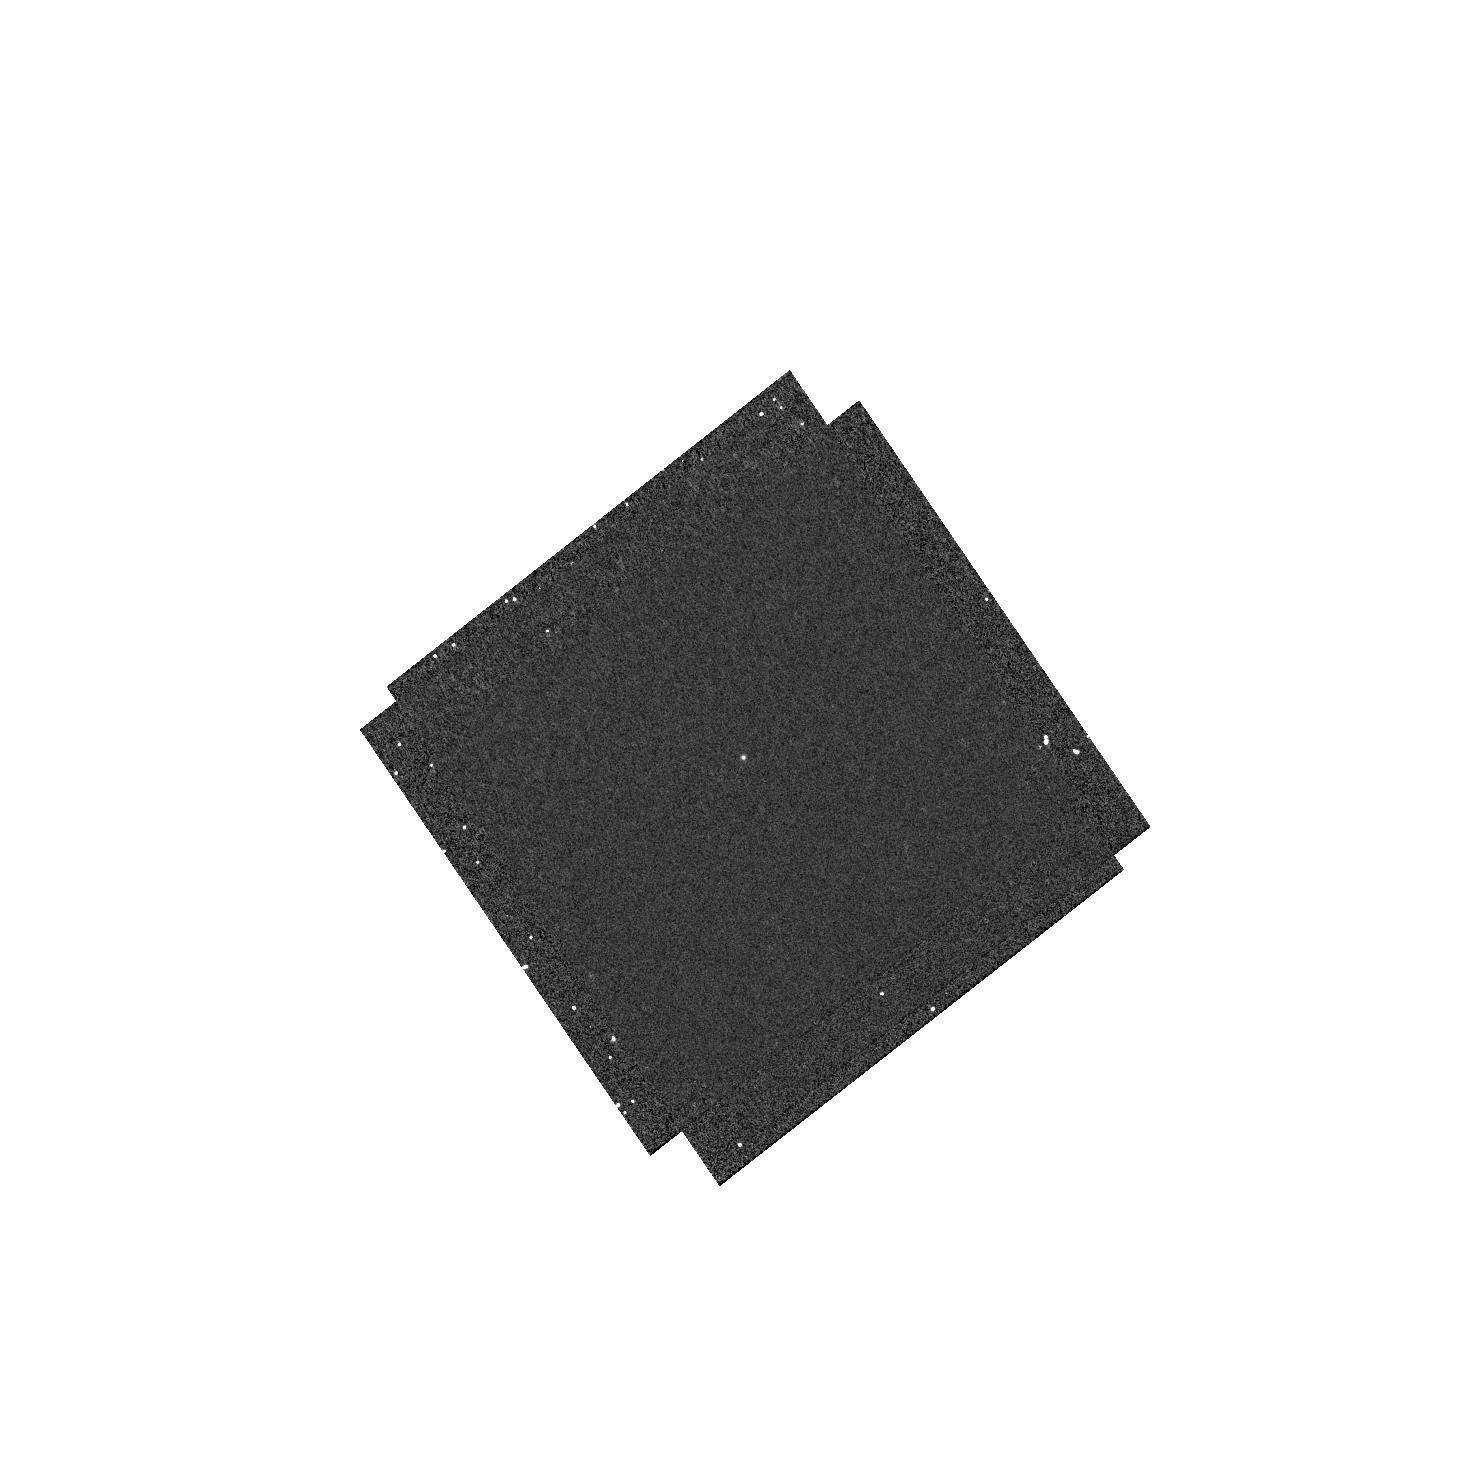
Target: SN2014J
Instrument: WFC3/UVIS
Filter: F218W
Exposure: 12 min
Observation ID: hst_13621_06_wfc3_uvis_f218w_ichy06

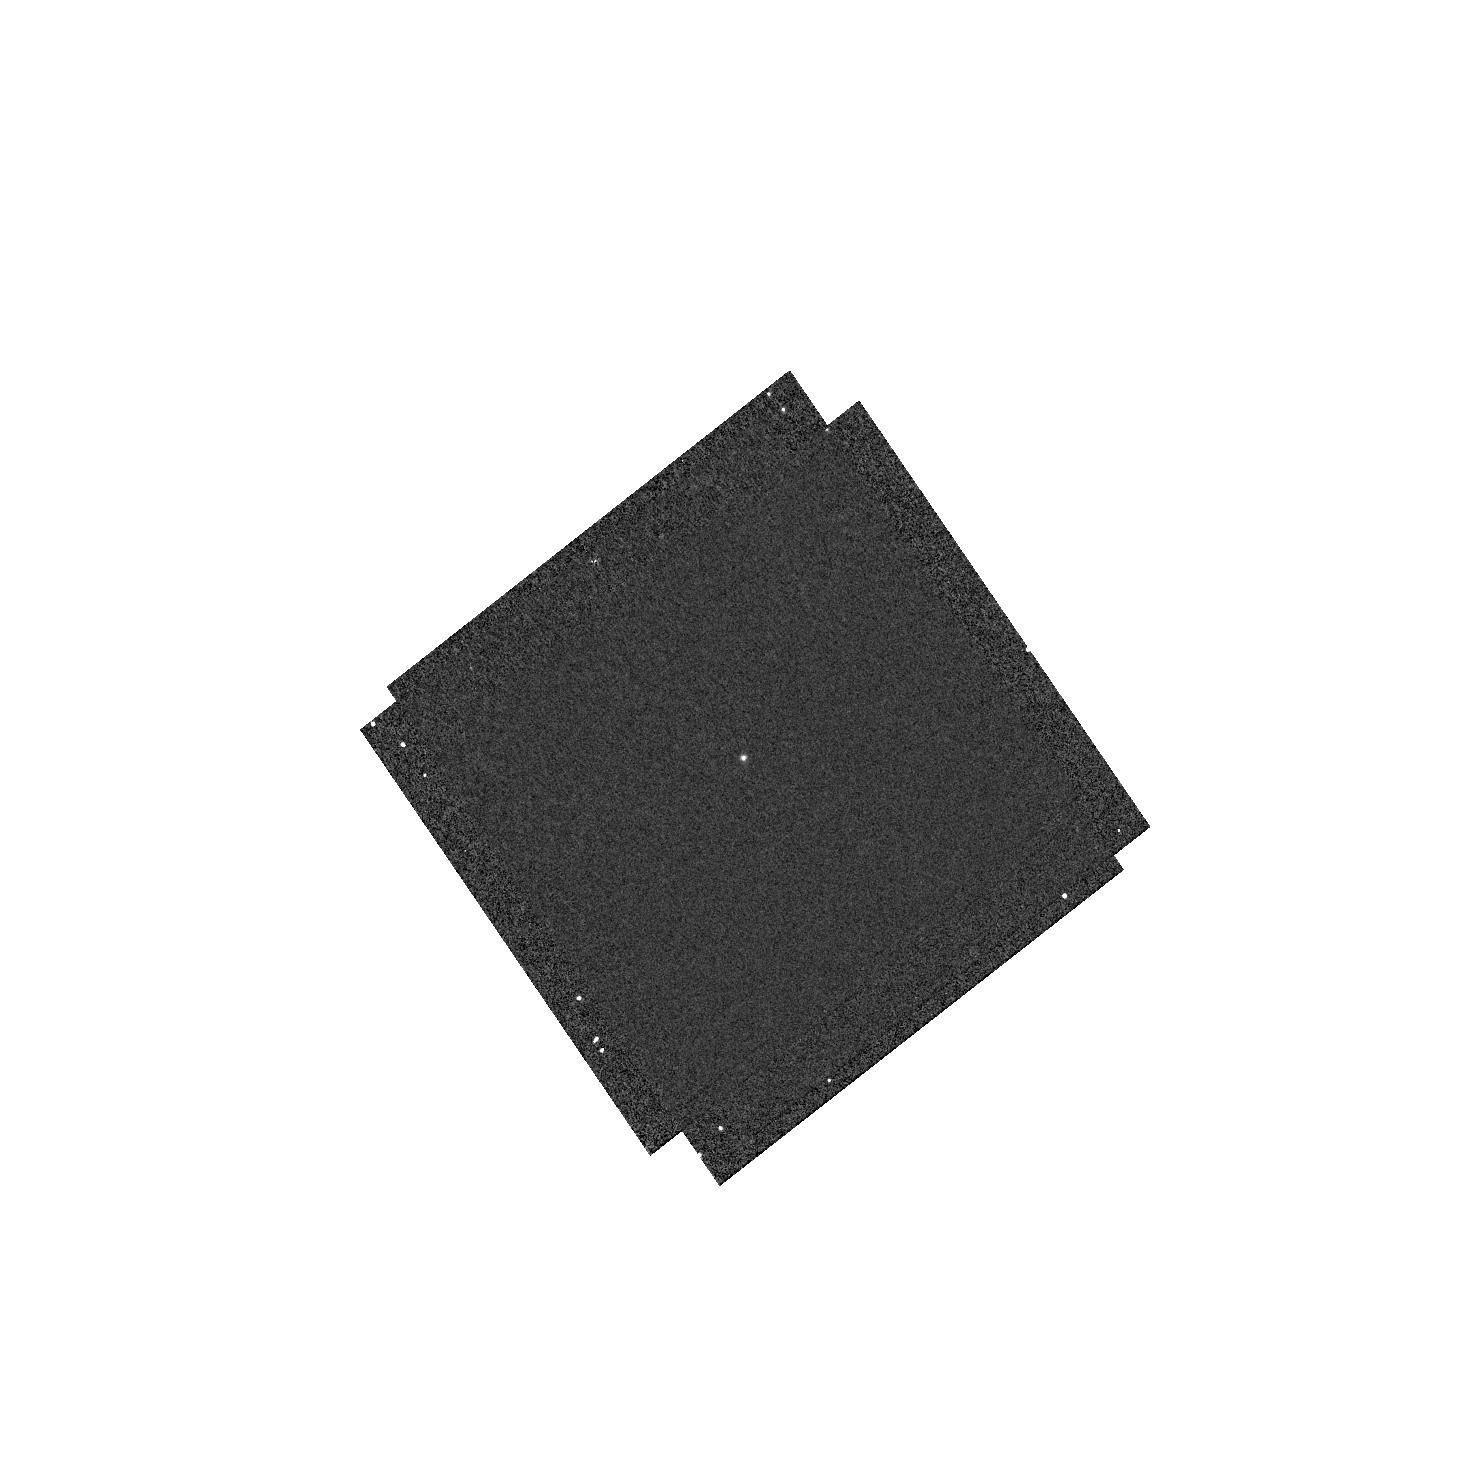
Target: SN2014J
Instrument: WFC3/UVIS
Filter: F225W
Exposure: 6 min
Observation ID: hst_13621_06_wfc3_uvis_f225w_ichy06

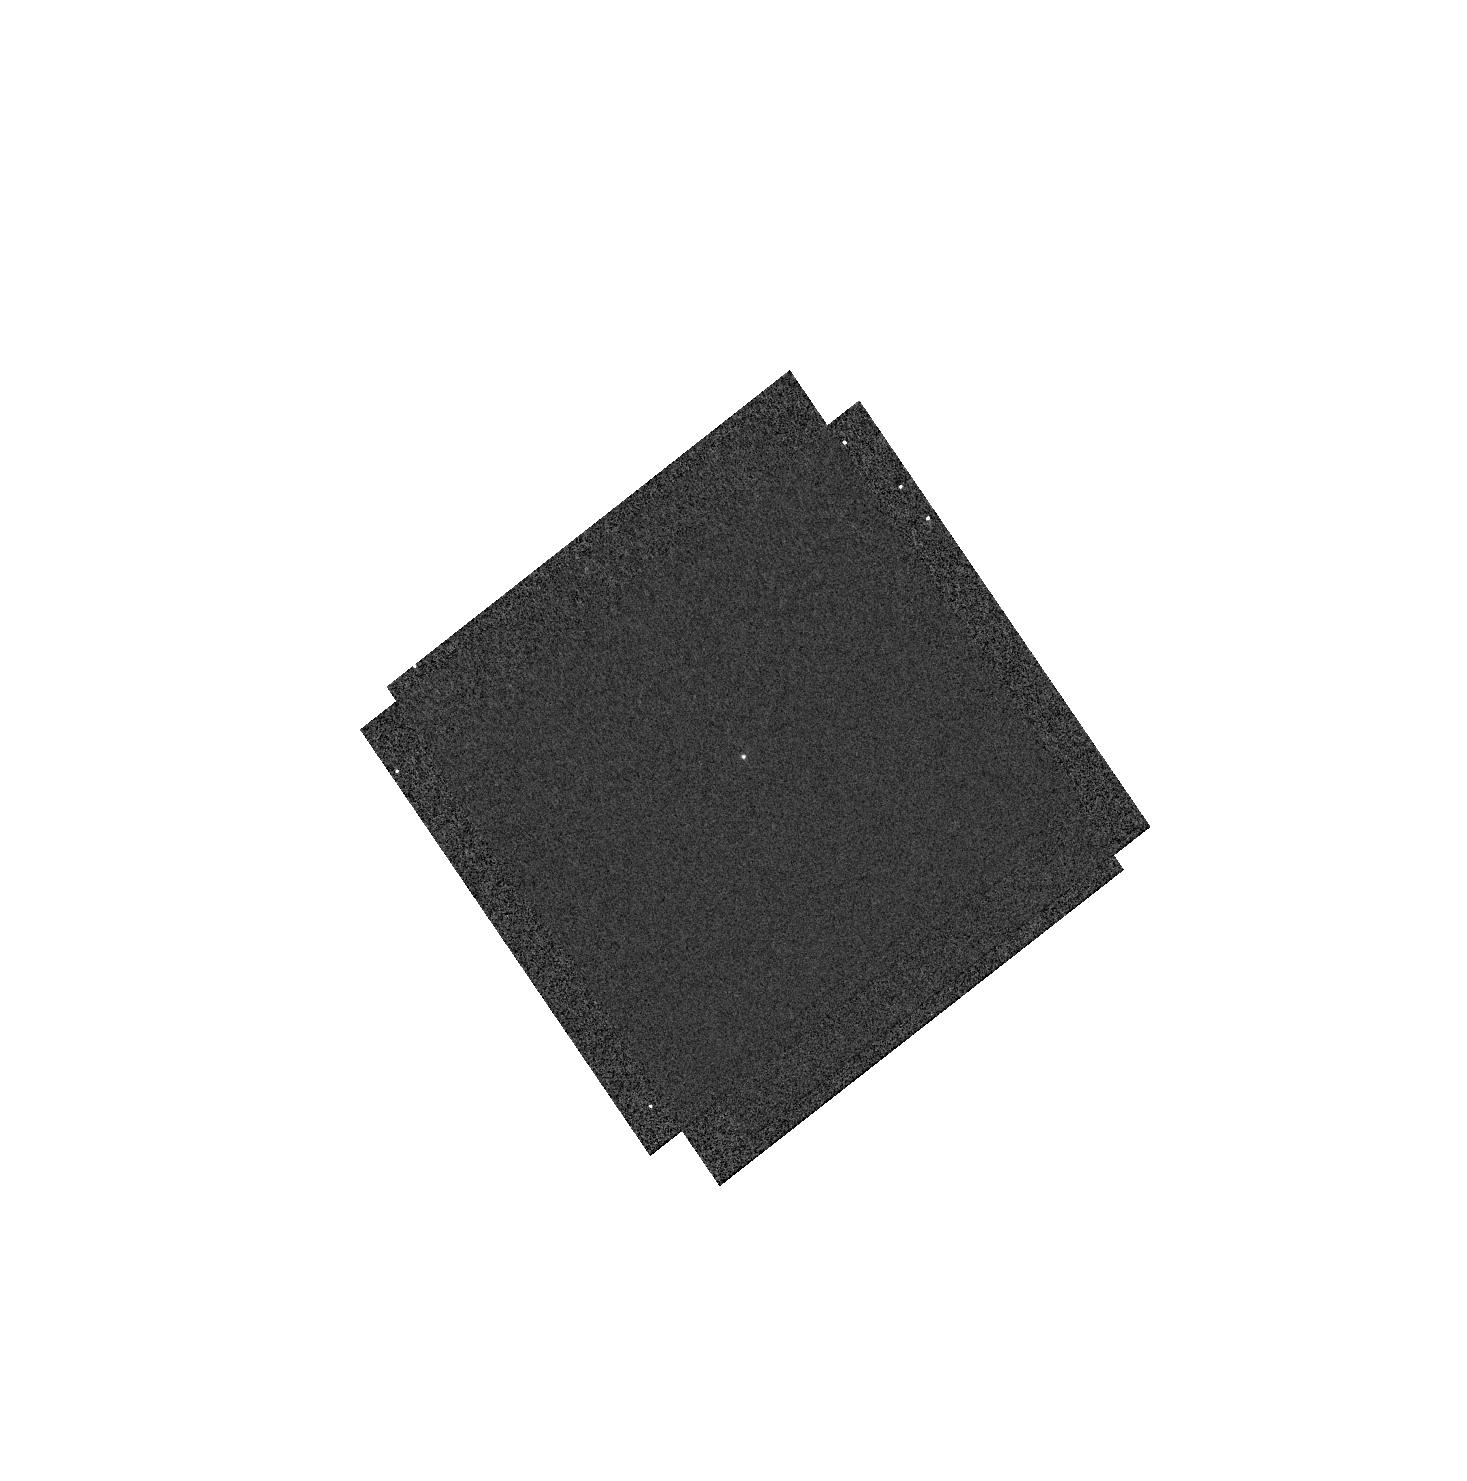
Target: SN2014J
Instrument: WFC3/UVIS
Filter: F275W
Exposure: 2 min
Observation ID: hst_13621_06_wfc3_uvis_f275w_ichy06

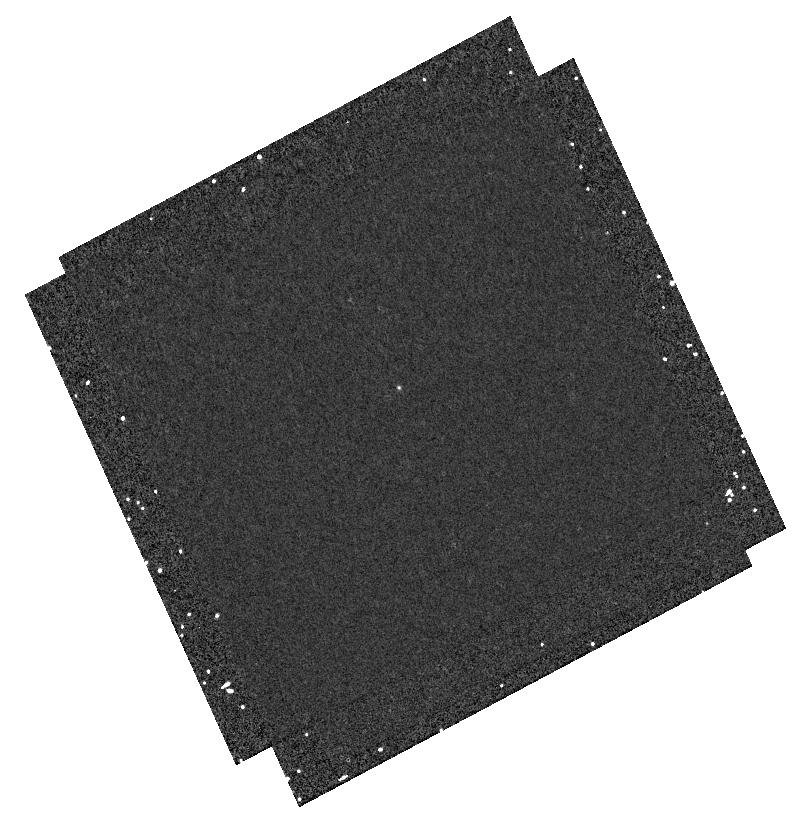
Target: SN2014J
Instrument: WFC3/UVIS
Filter: F218W
Exposure: 13 min
Observation ID: hst_13621_07_wfc3_uvis_f218w_ichy07

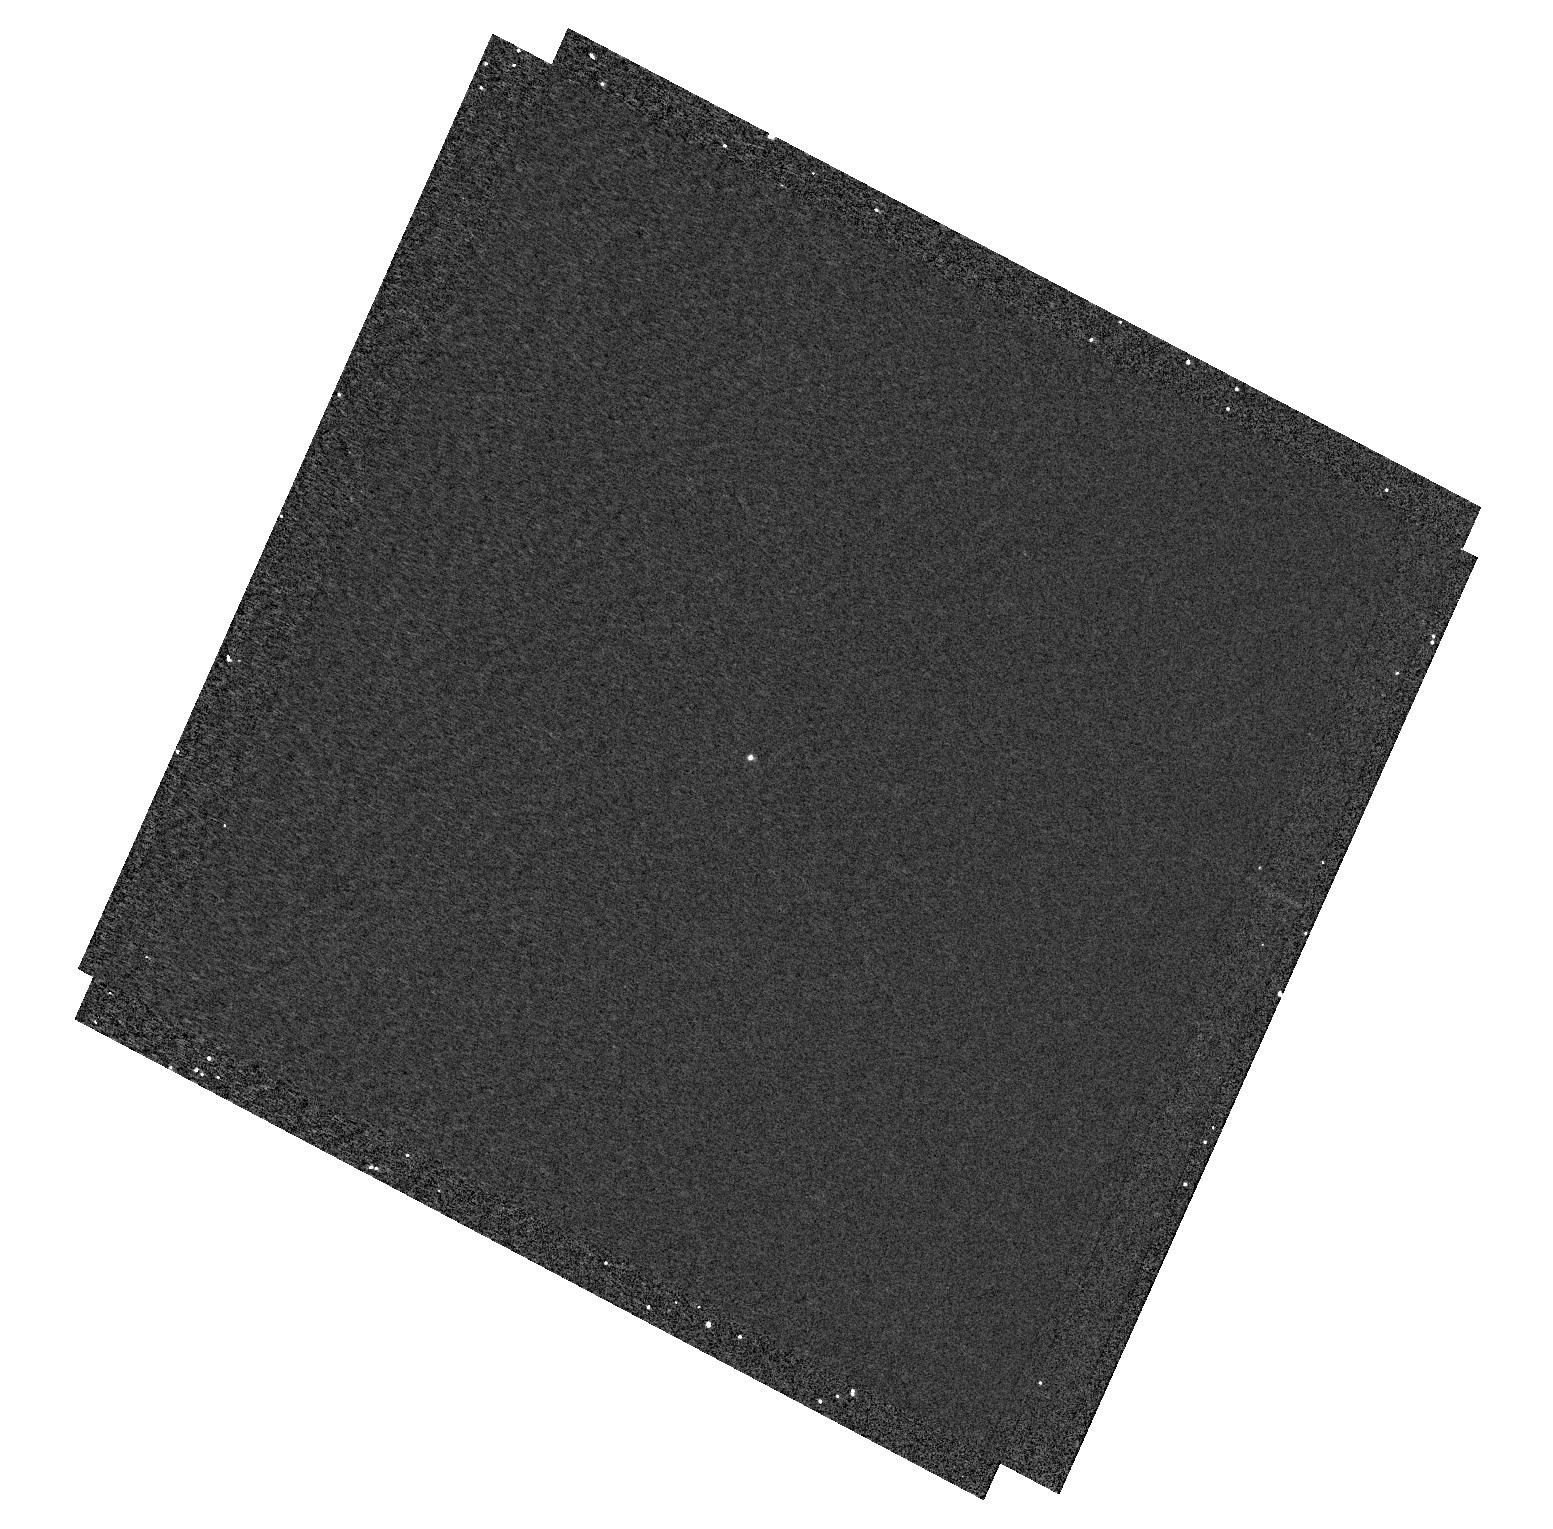
Target: SN2014J
Instrument: WFC3/UVIS
Filter: F218W
Exposure: 6 min
Observation ID: hst_13621_02_wfc3_uvis_f218w_ichy02

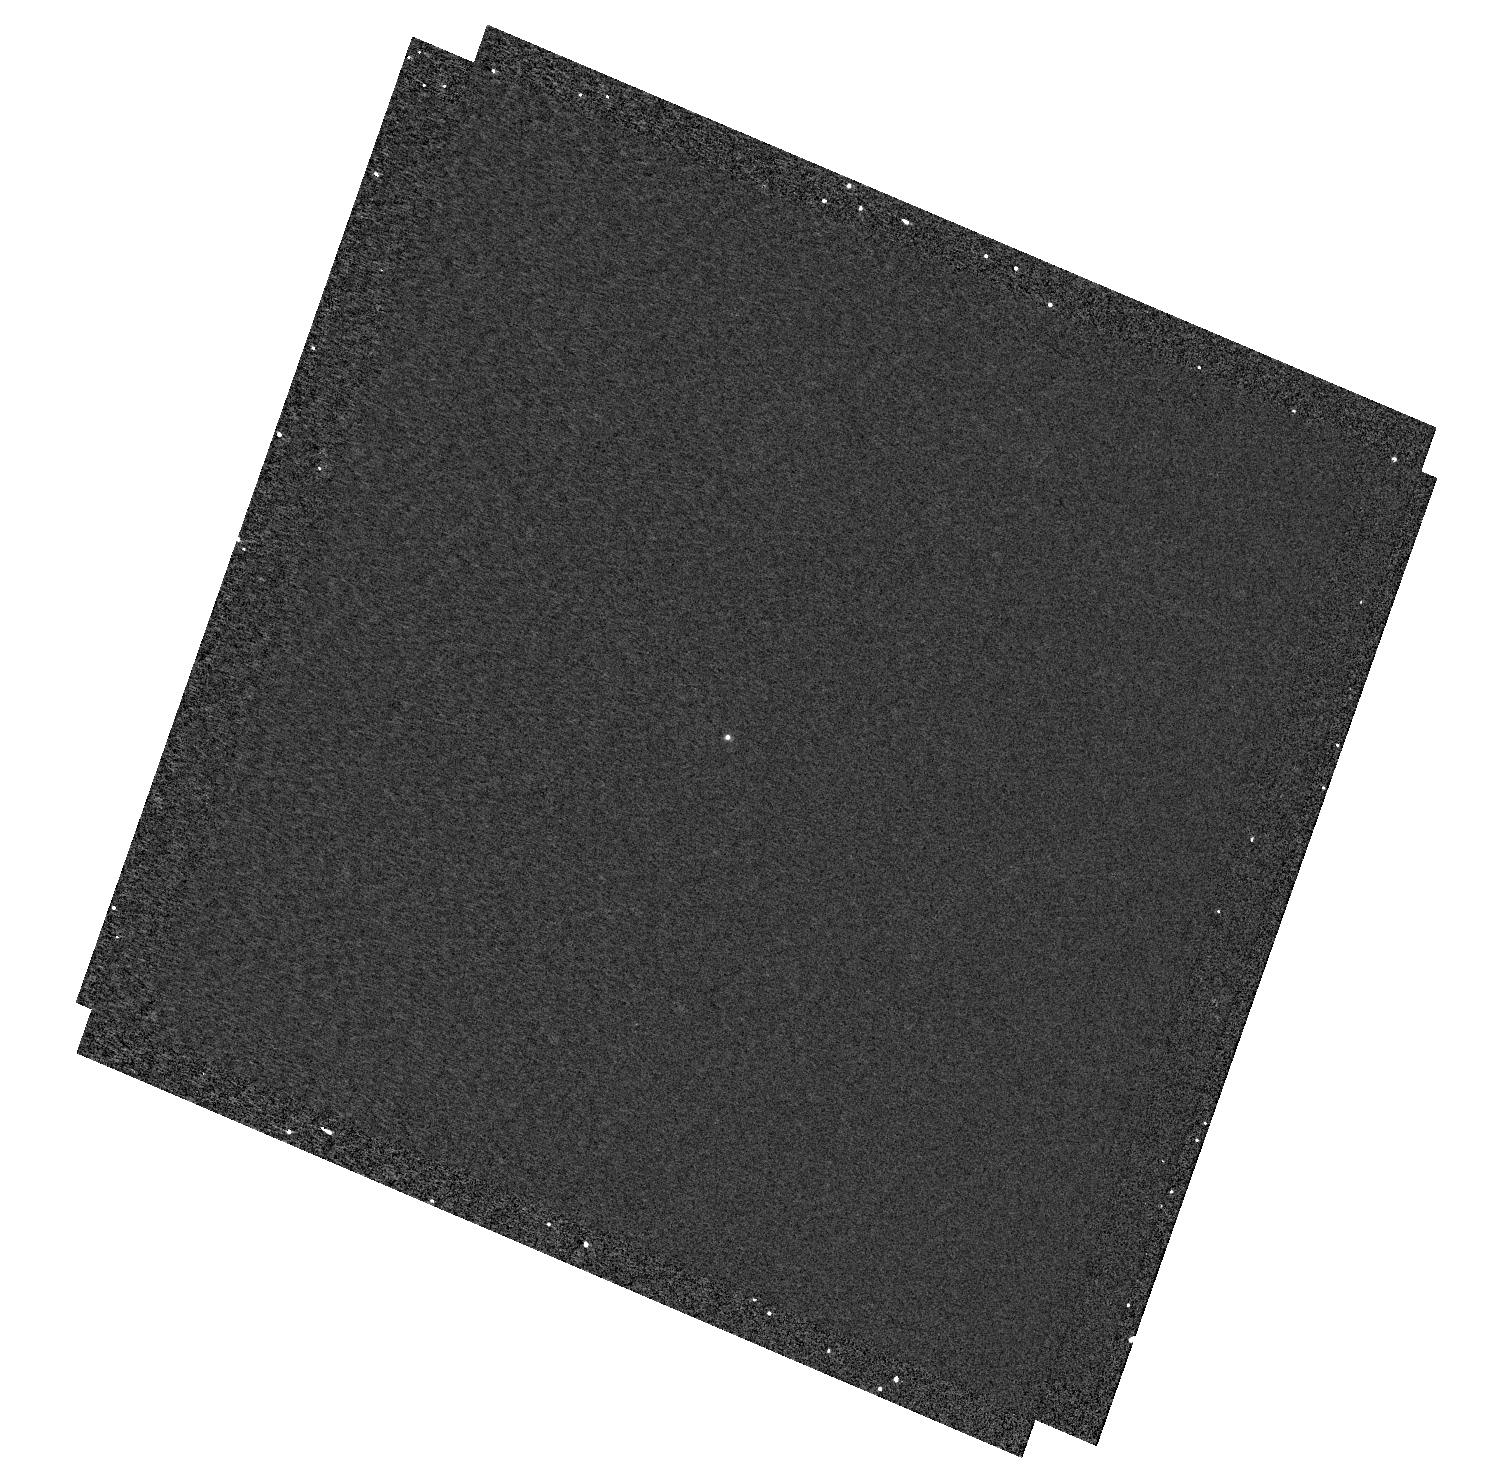
Target: SN2014J
Instrument: WFC3/UVIS
Filter: F218W
Exposure: 6 min
Observation ID: hst_13621_01_wfc3_uvis_f218w_ichy01

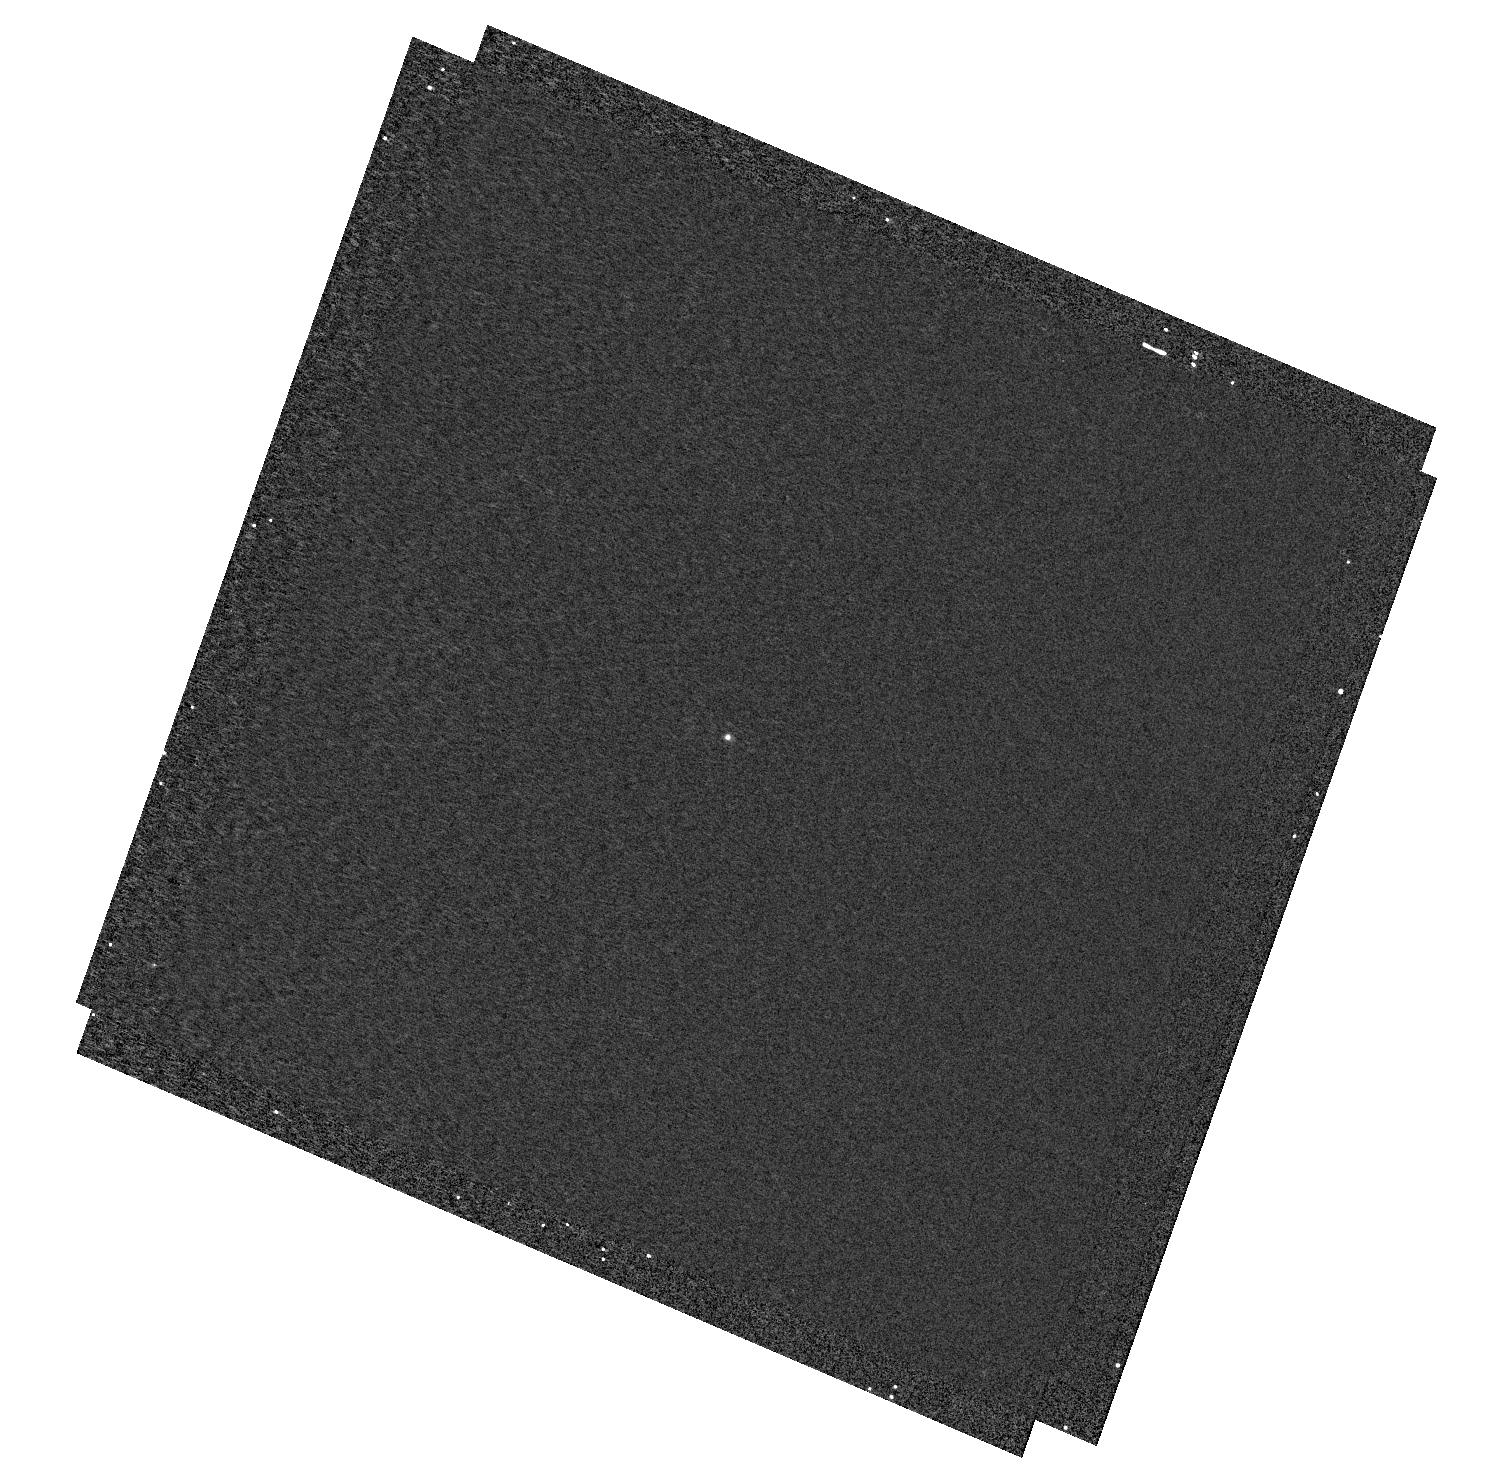
Target: SN2014J
Instrument: WFC3/UVIS
Filter: F225W
Exposure: 4 min
Observation ID: hst_13621_01_wfc3_uvis_f225w_ichy01

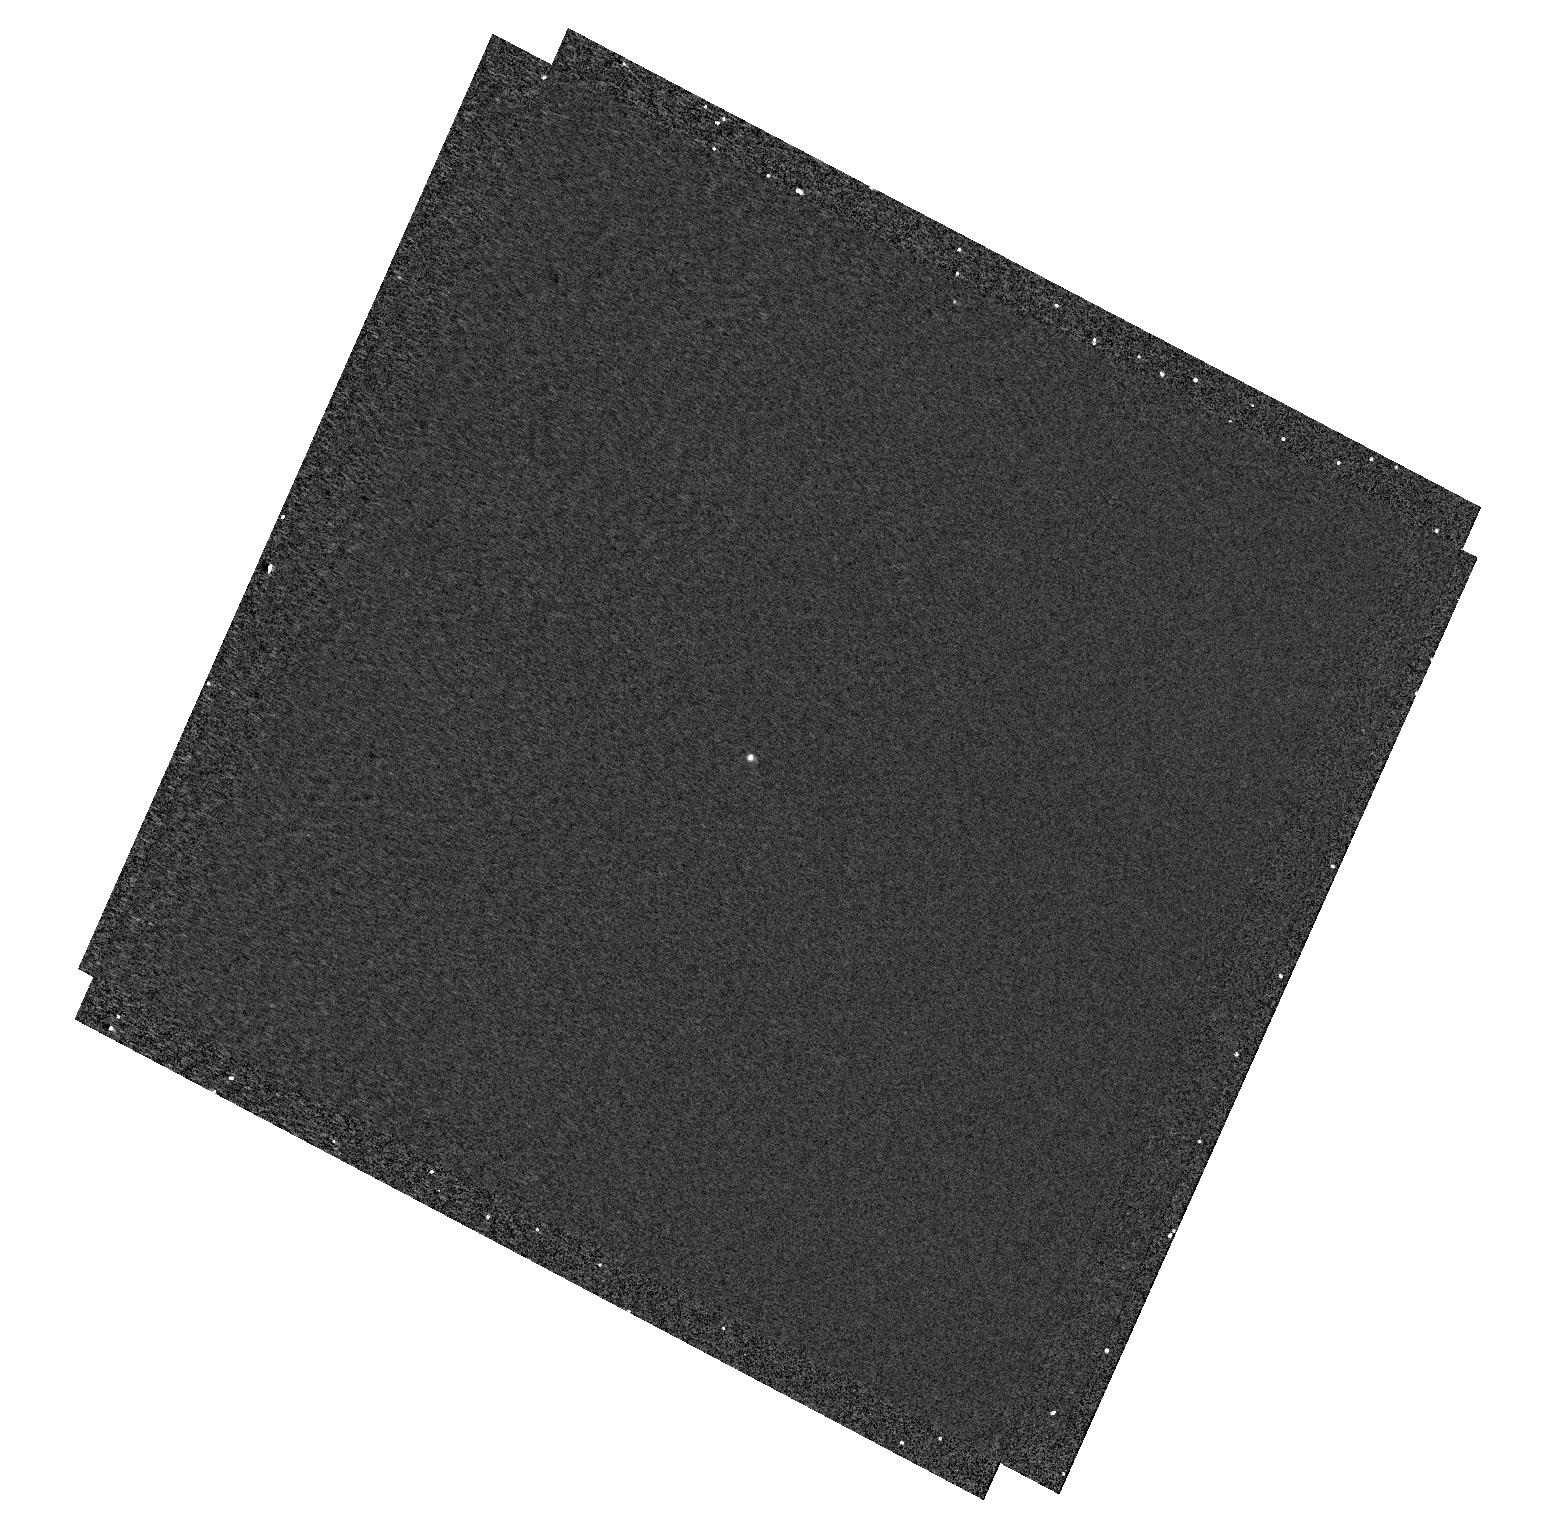
Target: SN2014J
Instrument: WFC3/UVIS
Filter: F225W
Exposure: 4 min
Observation ID: hst_13621_02_wfc3_uvis_f225w_ichy02

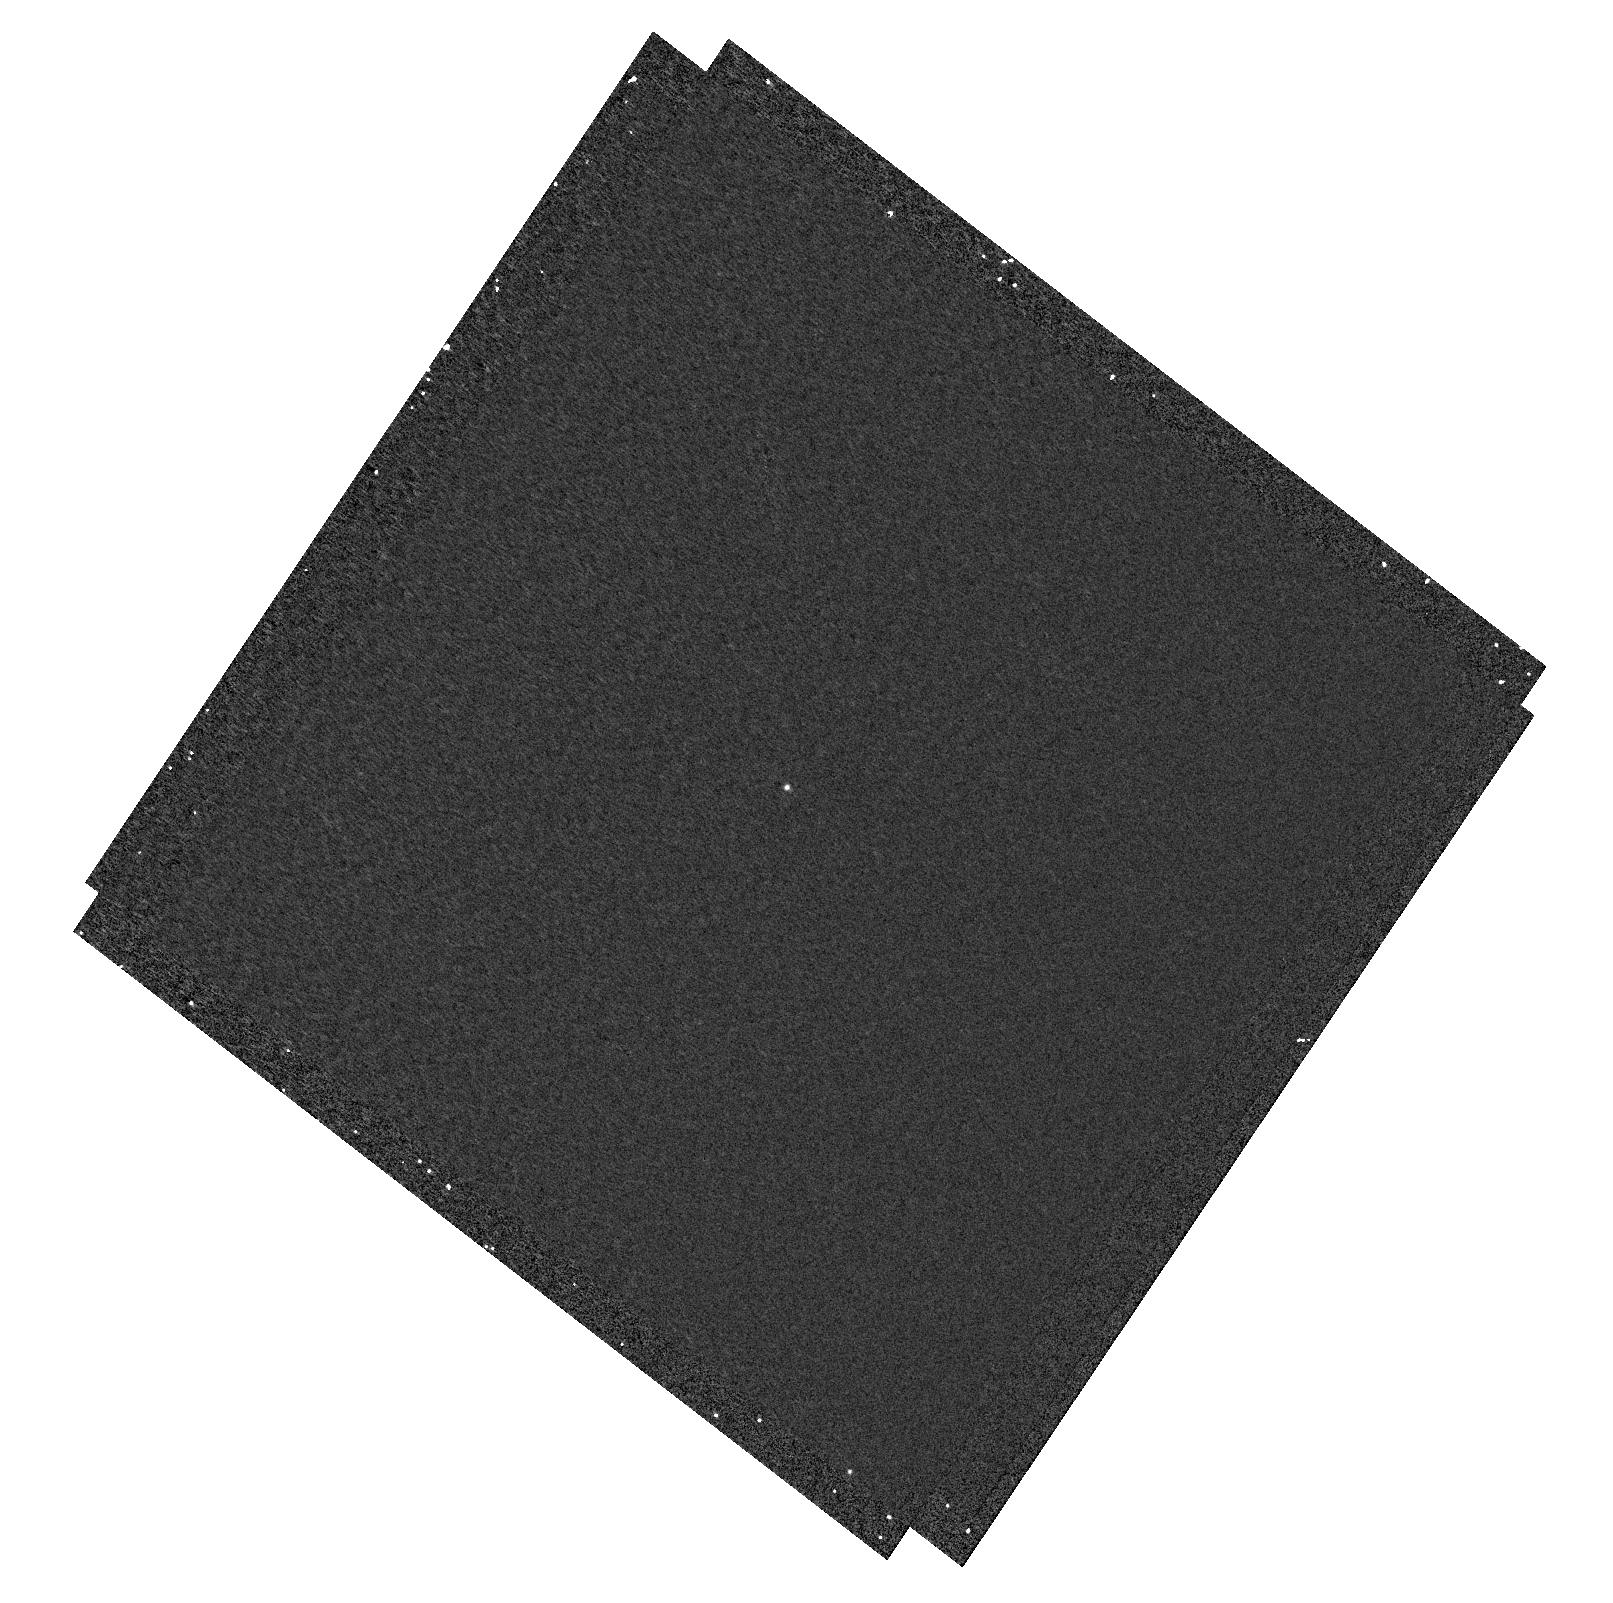
Target: SN2014J
Instrument: WFC3/UVIS
Filter: F218W
Exposure: 6 min
Observation ID: hst_13621_04_wfc3_uvis_f218w_ichy04

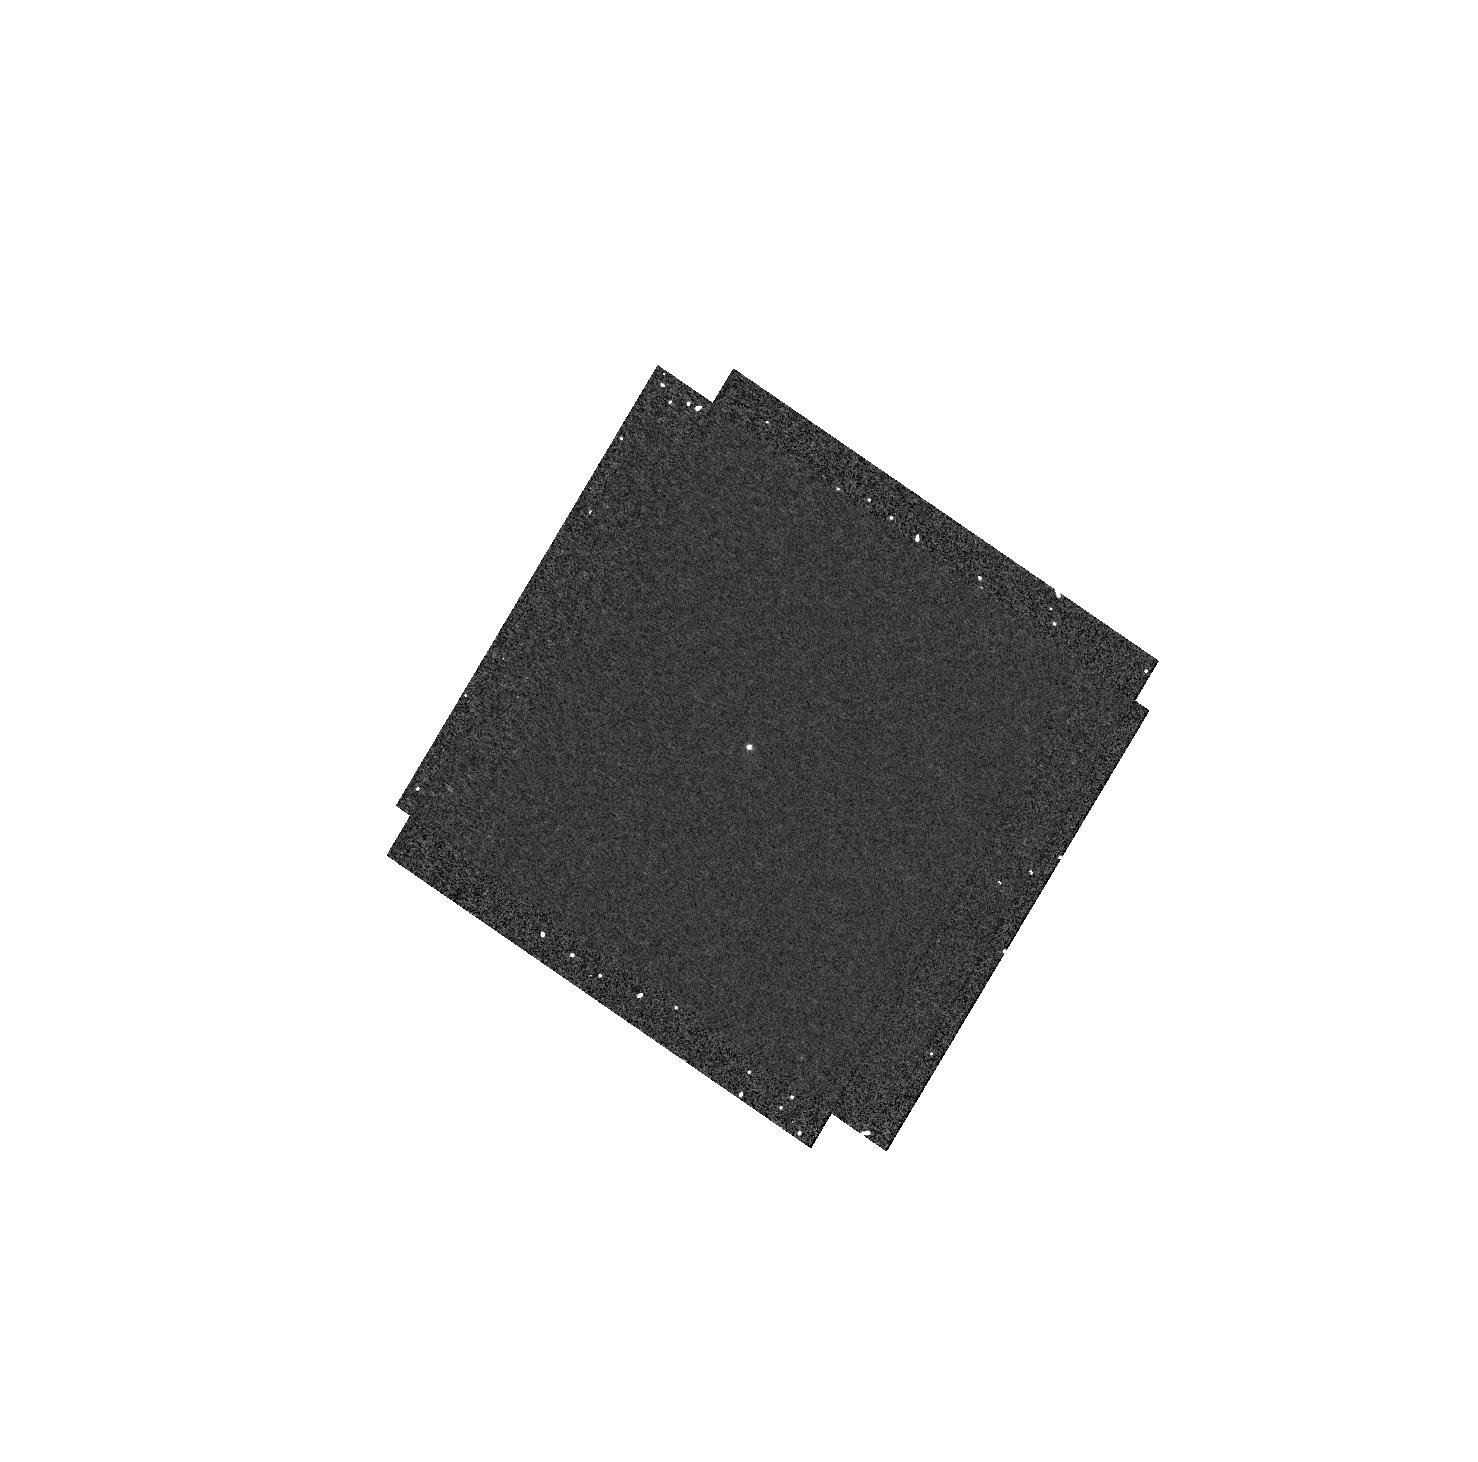
Target: SN2014J
Instrument: WFC3/UVIS
Filter: F218W
Exposure: 13 min
Observation ID: hst_13621_05_wfc3_uvis_f218w_ichy05

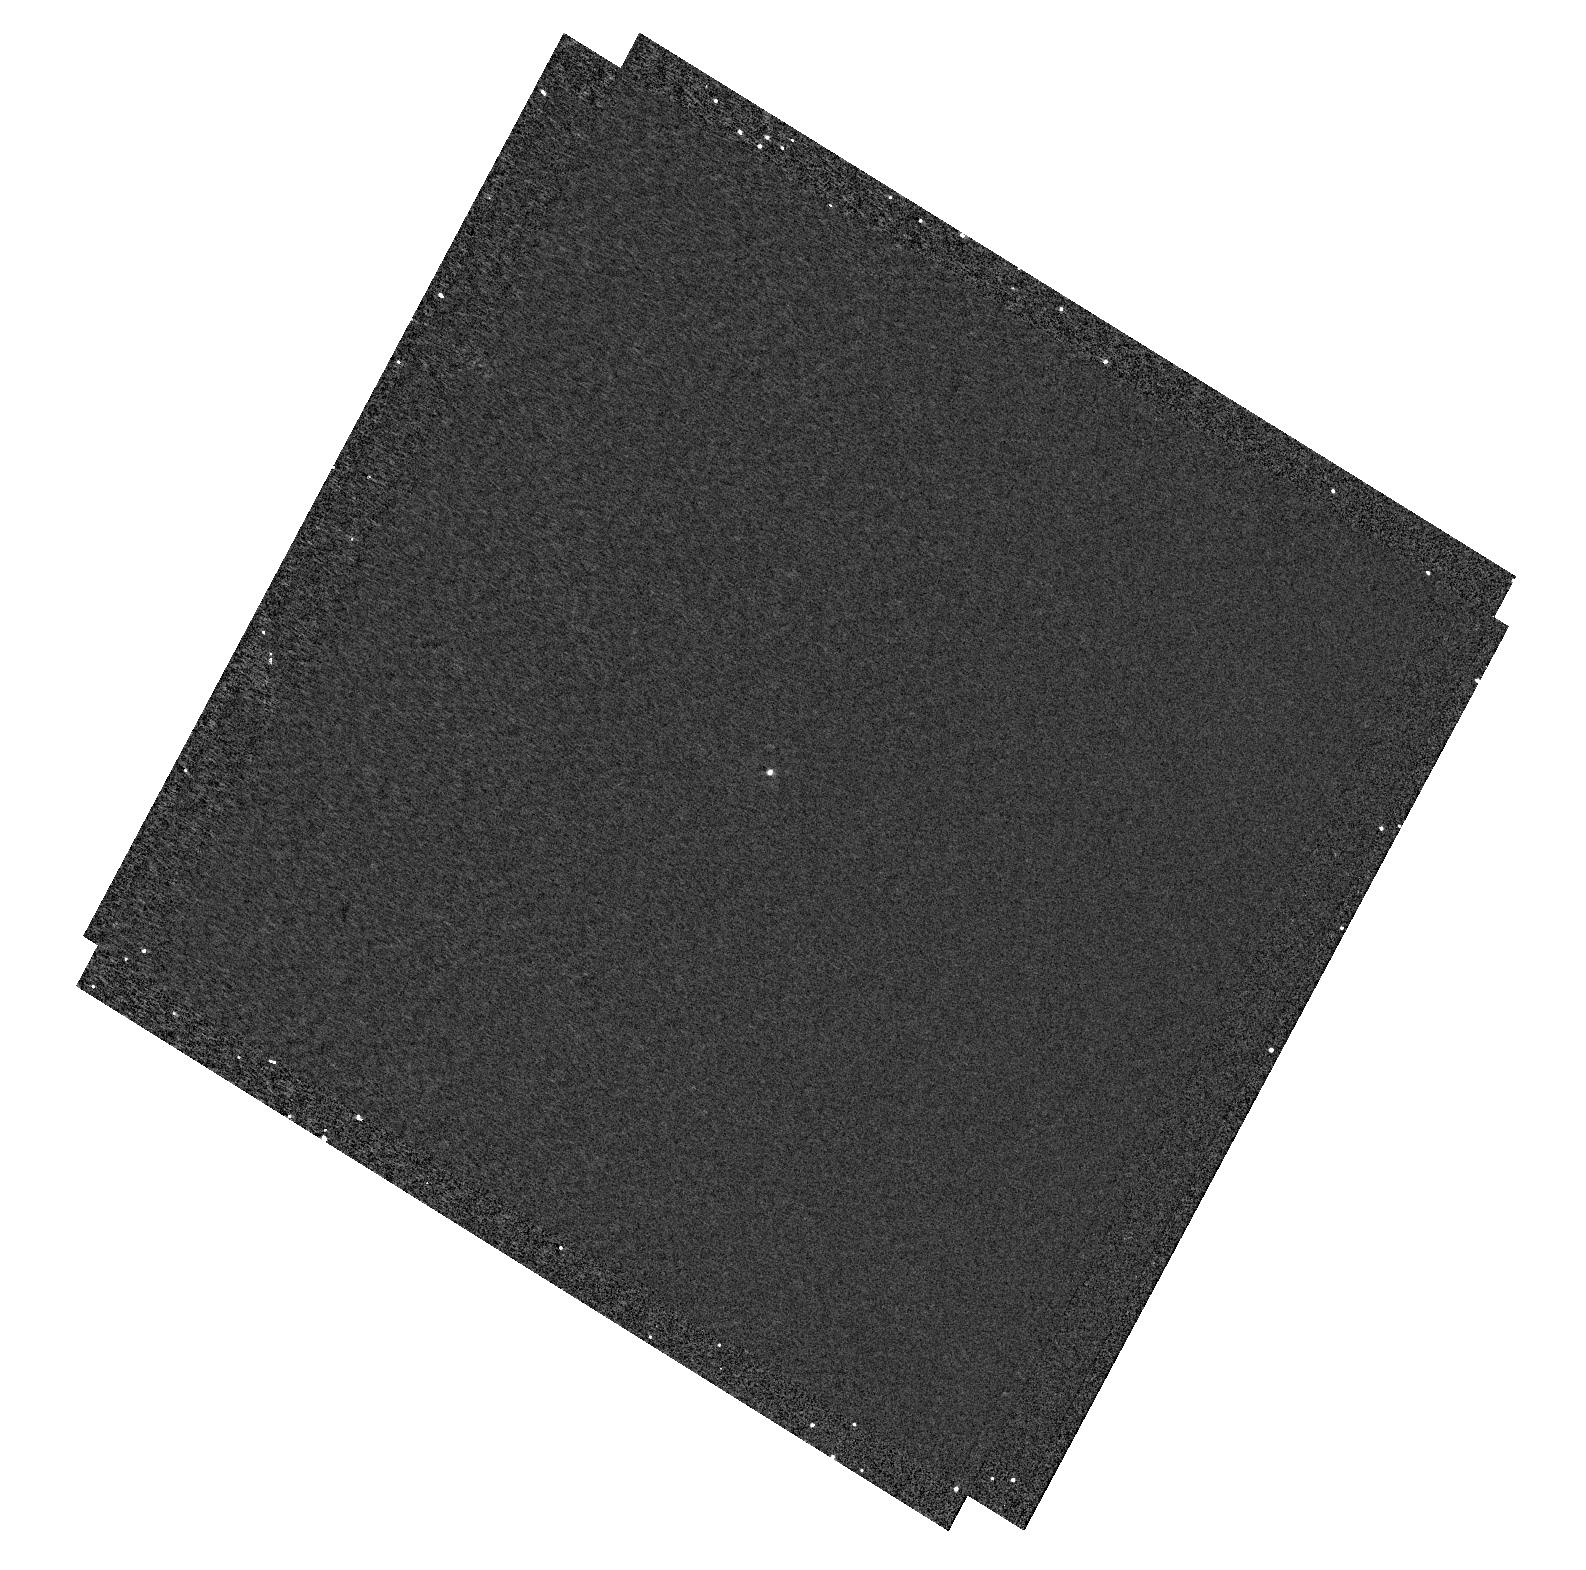
Target: SN2014J
Instrument: WFC3/UVIS
Filter: F218W
Exposure: 8 min
Observation ID: hst_13621_03_wfc3_uvis_f218w_ichy03

The closest reddened Type Ia supernova in the HST life time (PI: Goobar, Ariel)

The Type Ia supernova just discovered in M82 offers the best chance within our blifetime to resolve one of the outstanding questions of the astrophysics of the interstellar medium and the use of Type Ia SNe for cosmology. We have a unique opportunity to both explore the SNIa progenitor scenario, the circumstellar environment, and dust along the line of sight. HST multi-epoch in UV spectroscopy and photometry, as well as spectroscopy of SNe with a range in optical colors, is needed to break the degeneracy for the scenarios that have been considered here. If evidence for CS material is detected, the multi-wavelength data-set will yield a good estimate of the range in CS shell radii, widths and dust content needed to understand and model the color-brightness relation to get accurate cosmological distances to SN~Ia.